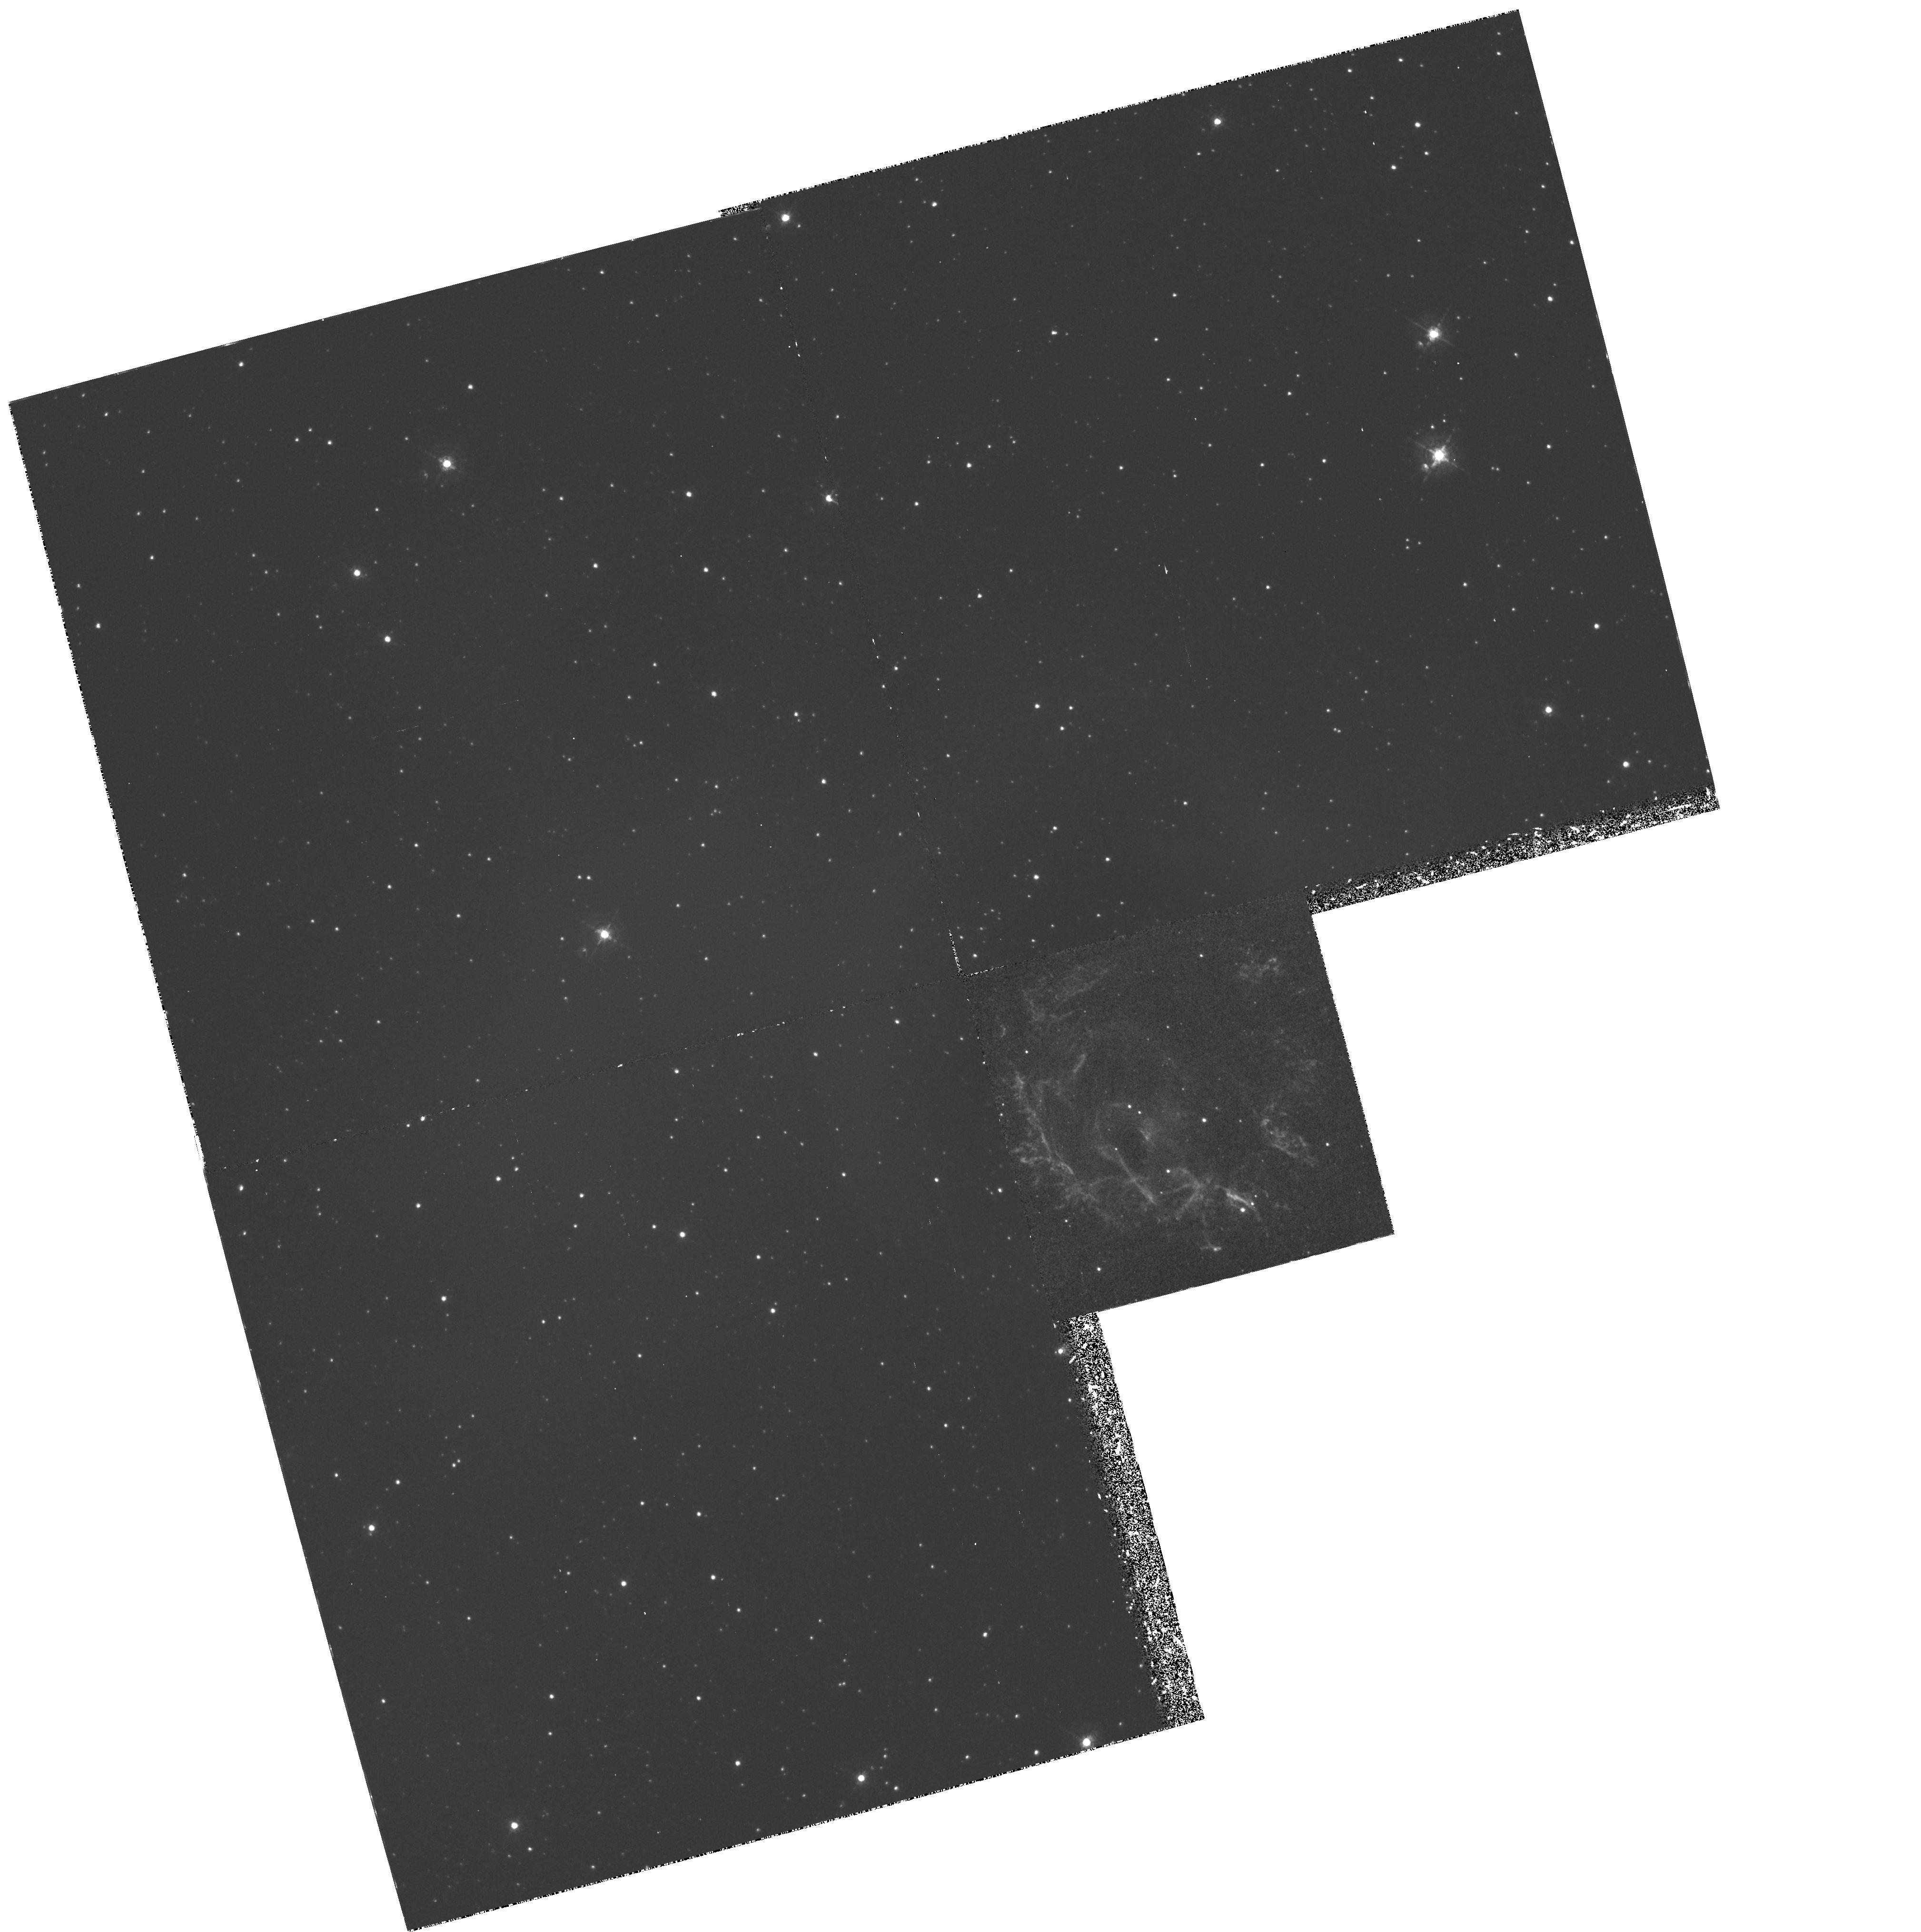
Target: E0102-7219
Instrument: WFPC2/PC
Filter: F502N
Exposure: 2 h
Observation ID: hst_6052_01_wfpc2_pc_f502n_u2qr01

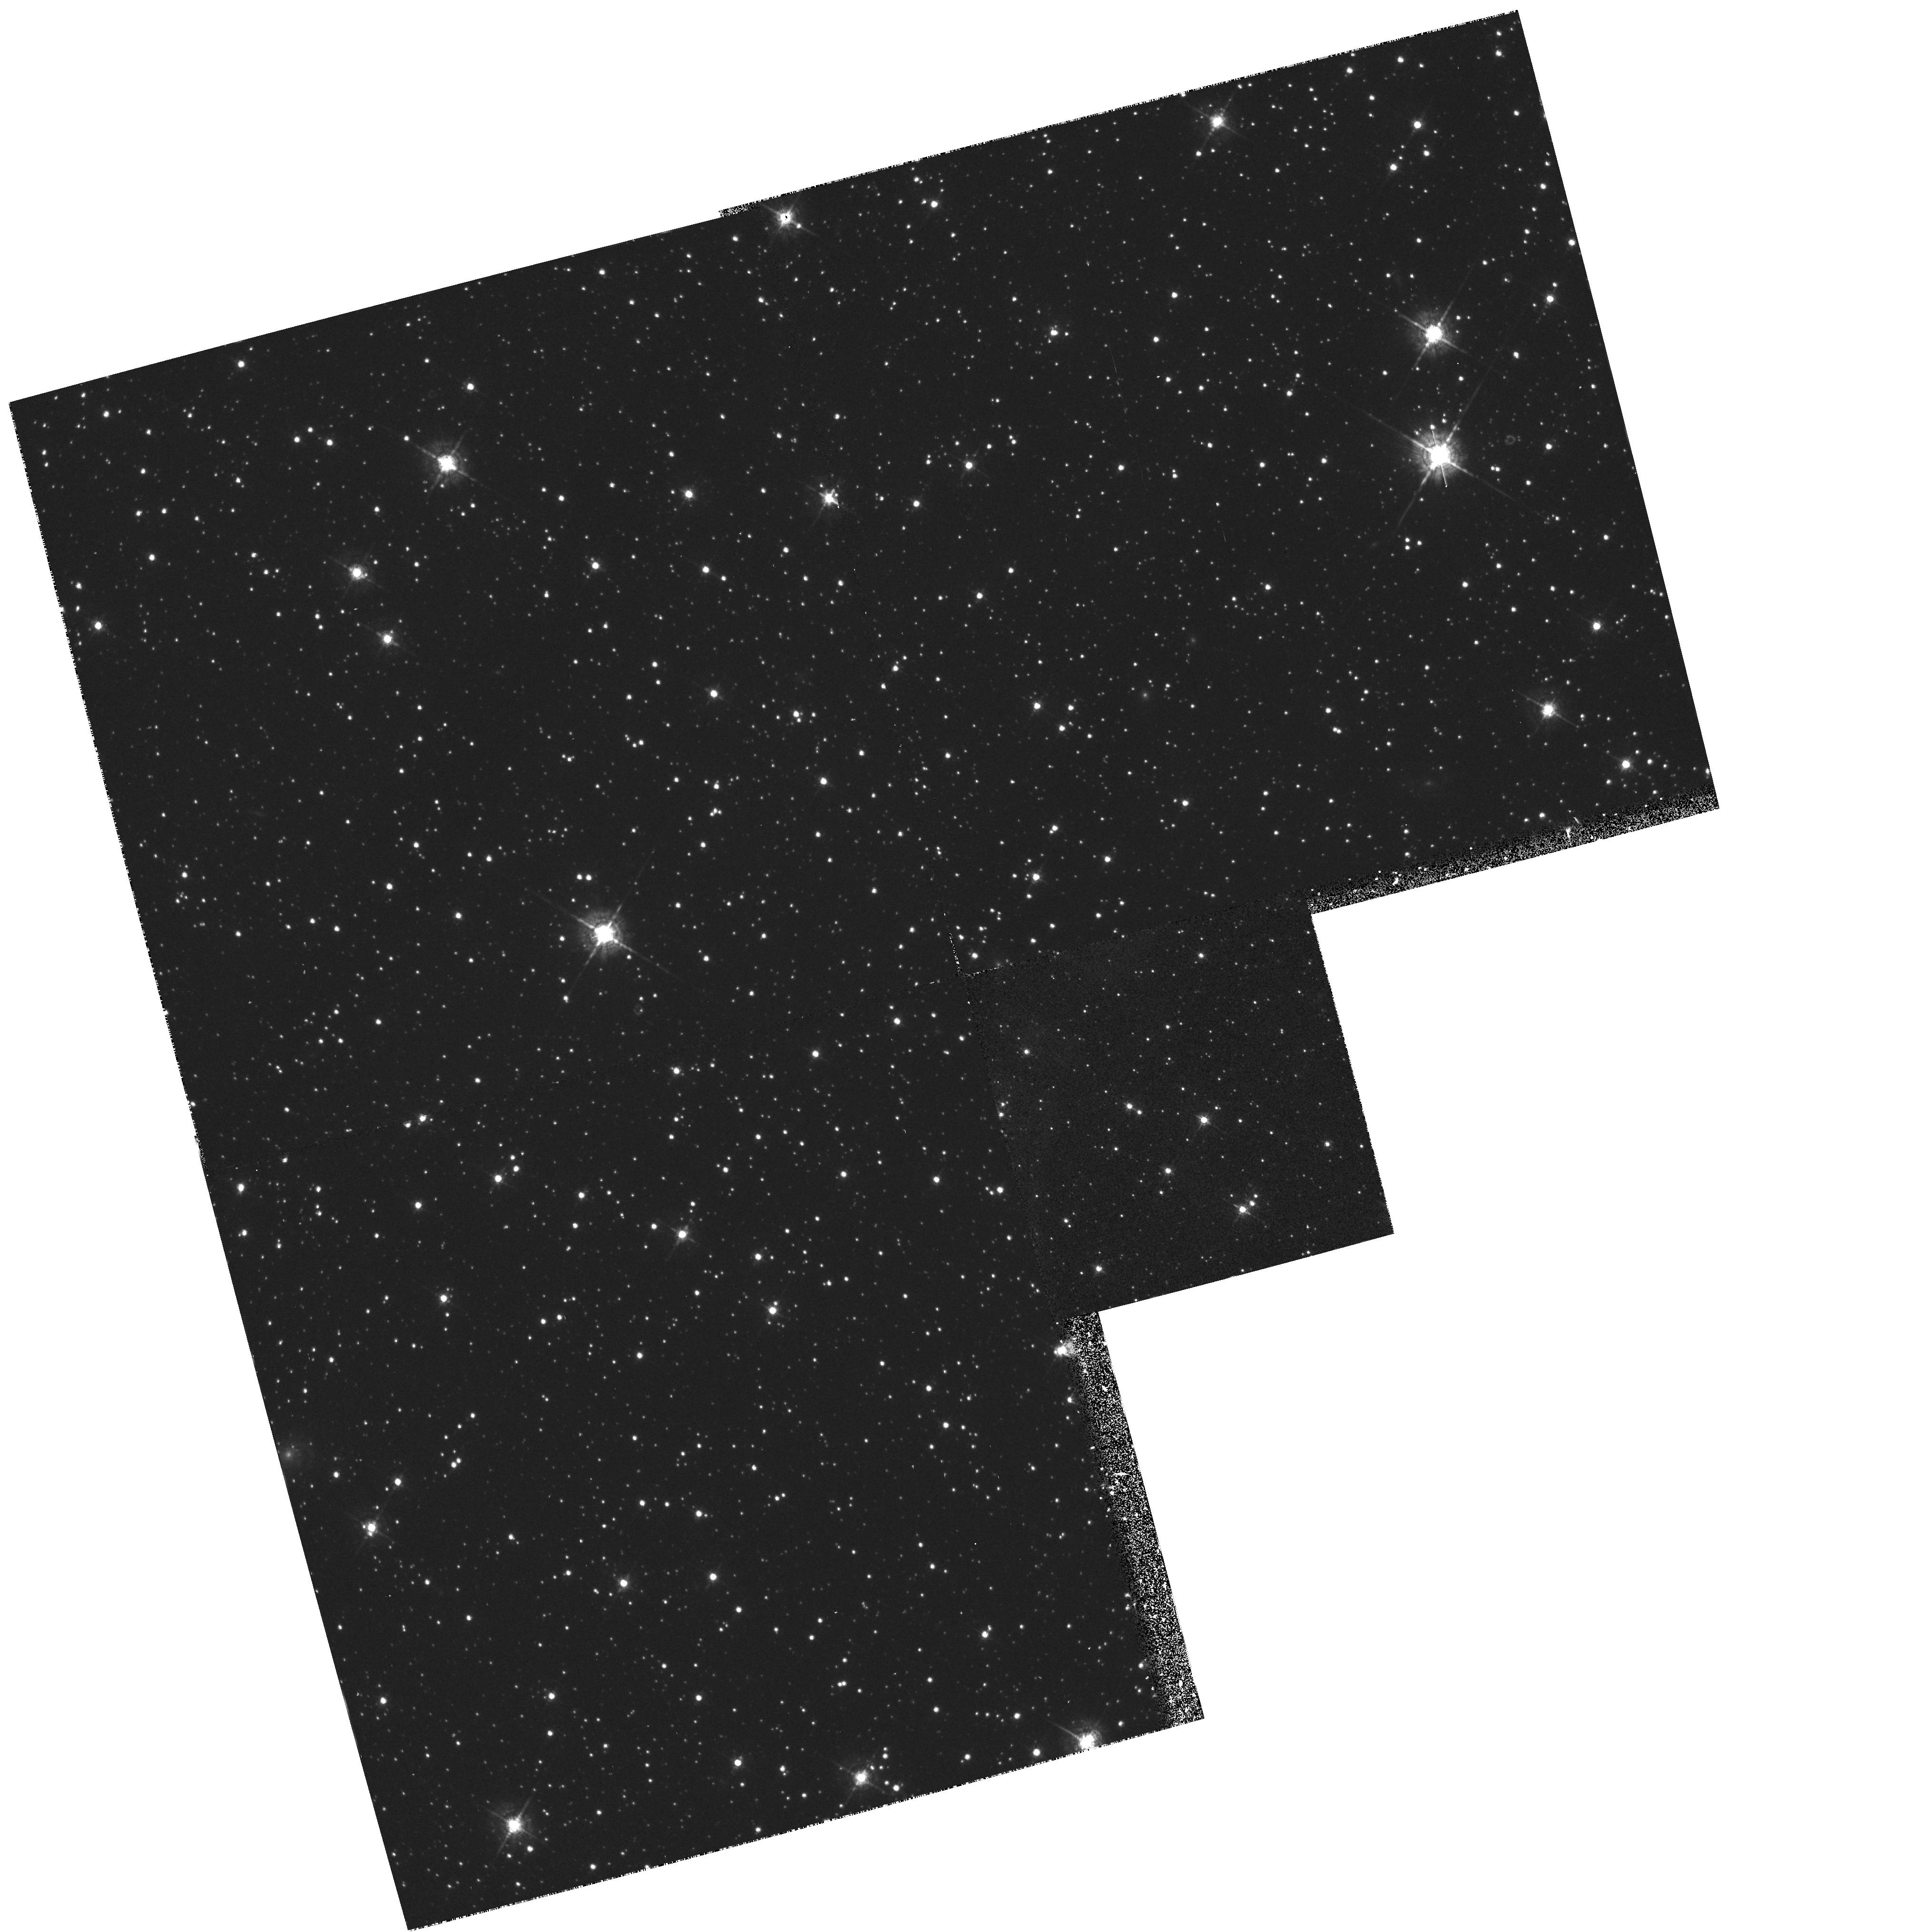
Target: E0102-7219
Instrument: WFPC2/PC
Filter: F547M
Exposure: 17 min
Observation ID: hst_6052_01_wfpc2_pc_f547m_u2qr01

EXCITATION MECHANISMS AND ABUNDANCES IN THE O-RICH SNR E0102.2--7219 IN THE SMC (PI: Morse, Jon A.)

We propose to obtain WFPC2 images and FOS spectra of the young, oxygen-rich supernova remnant E0102.2--7219 in the Small Magellanic Cloud. The images will be used to study the fine-scale spatial and ionization structures within the knotty filaments, and also provide EARLY ACQ exposures for the spectroscopy. The FOS spectra will provide relative intensities of UV and optical emission lines in isolated knots. Only HST has the resolving power necessary to study individual knots in the remnant. We will compare the observed line ratios to predictions made by theoretical models in order to determine the excitation mechanisms and to derive reliable elemental abundances. E0102.2--7219 is one of only two O-rich supernova remnants that can be studied effectively at UV wavelengths, and the HST data will provide important tests for theories of nucleosynthesis in massive stars as well as improve our understanding of the dynamics of supernova explosions and mixing in the ejecta. We will compare these data to our HST Cycle 4 observations of N132D in the LMC to investigate differences between these SNRs apparent in the IUE spectra.